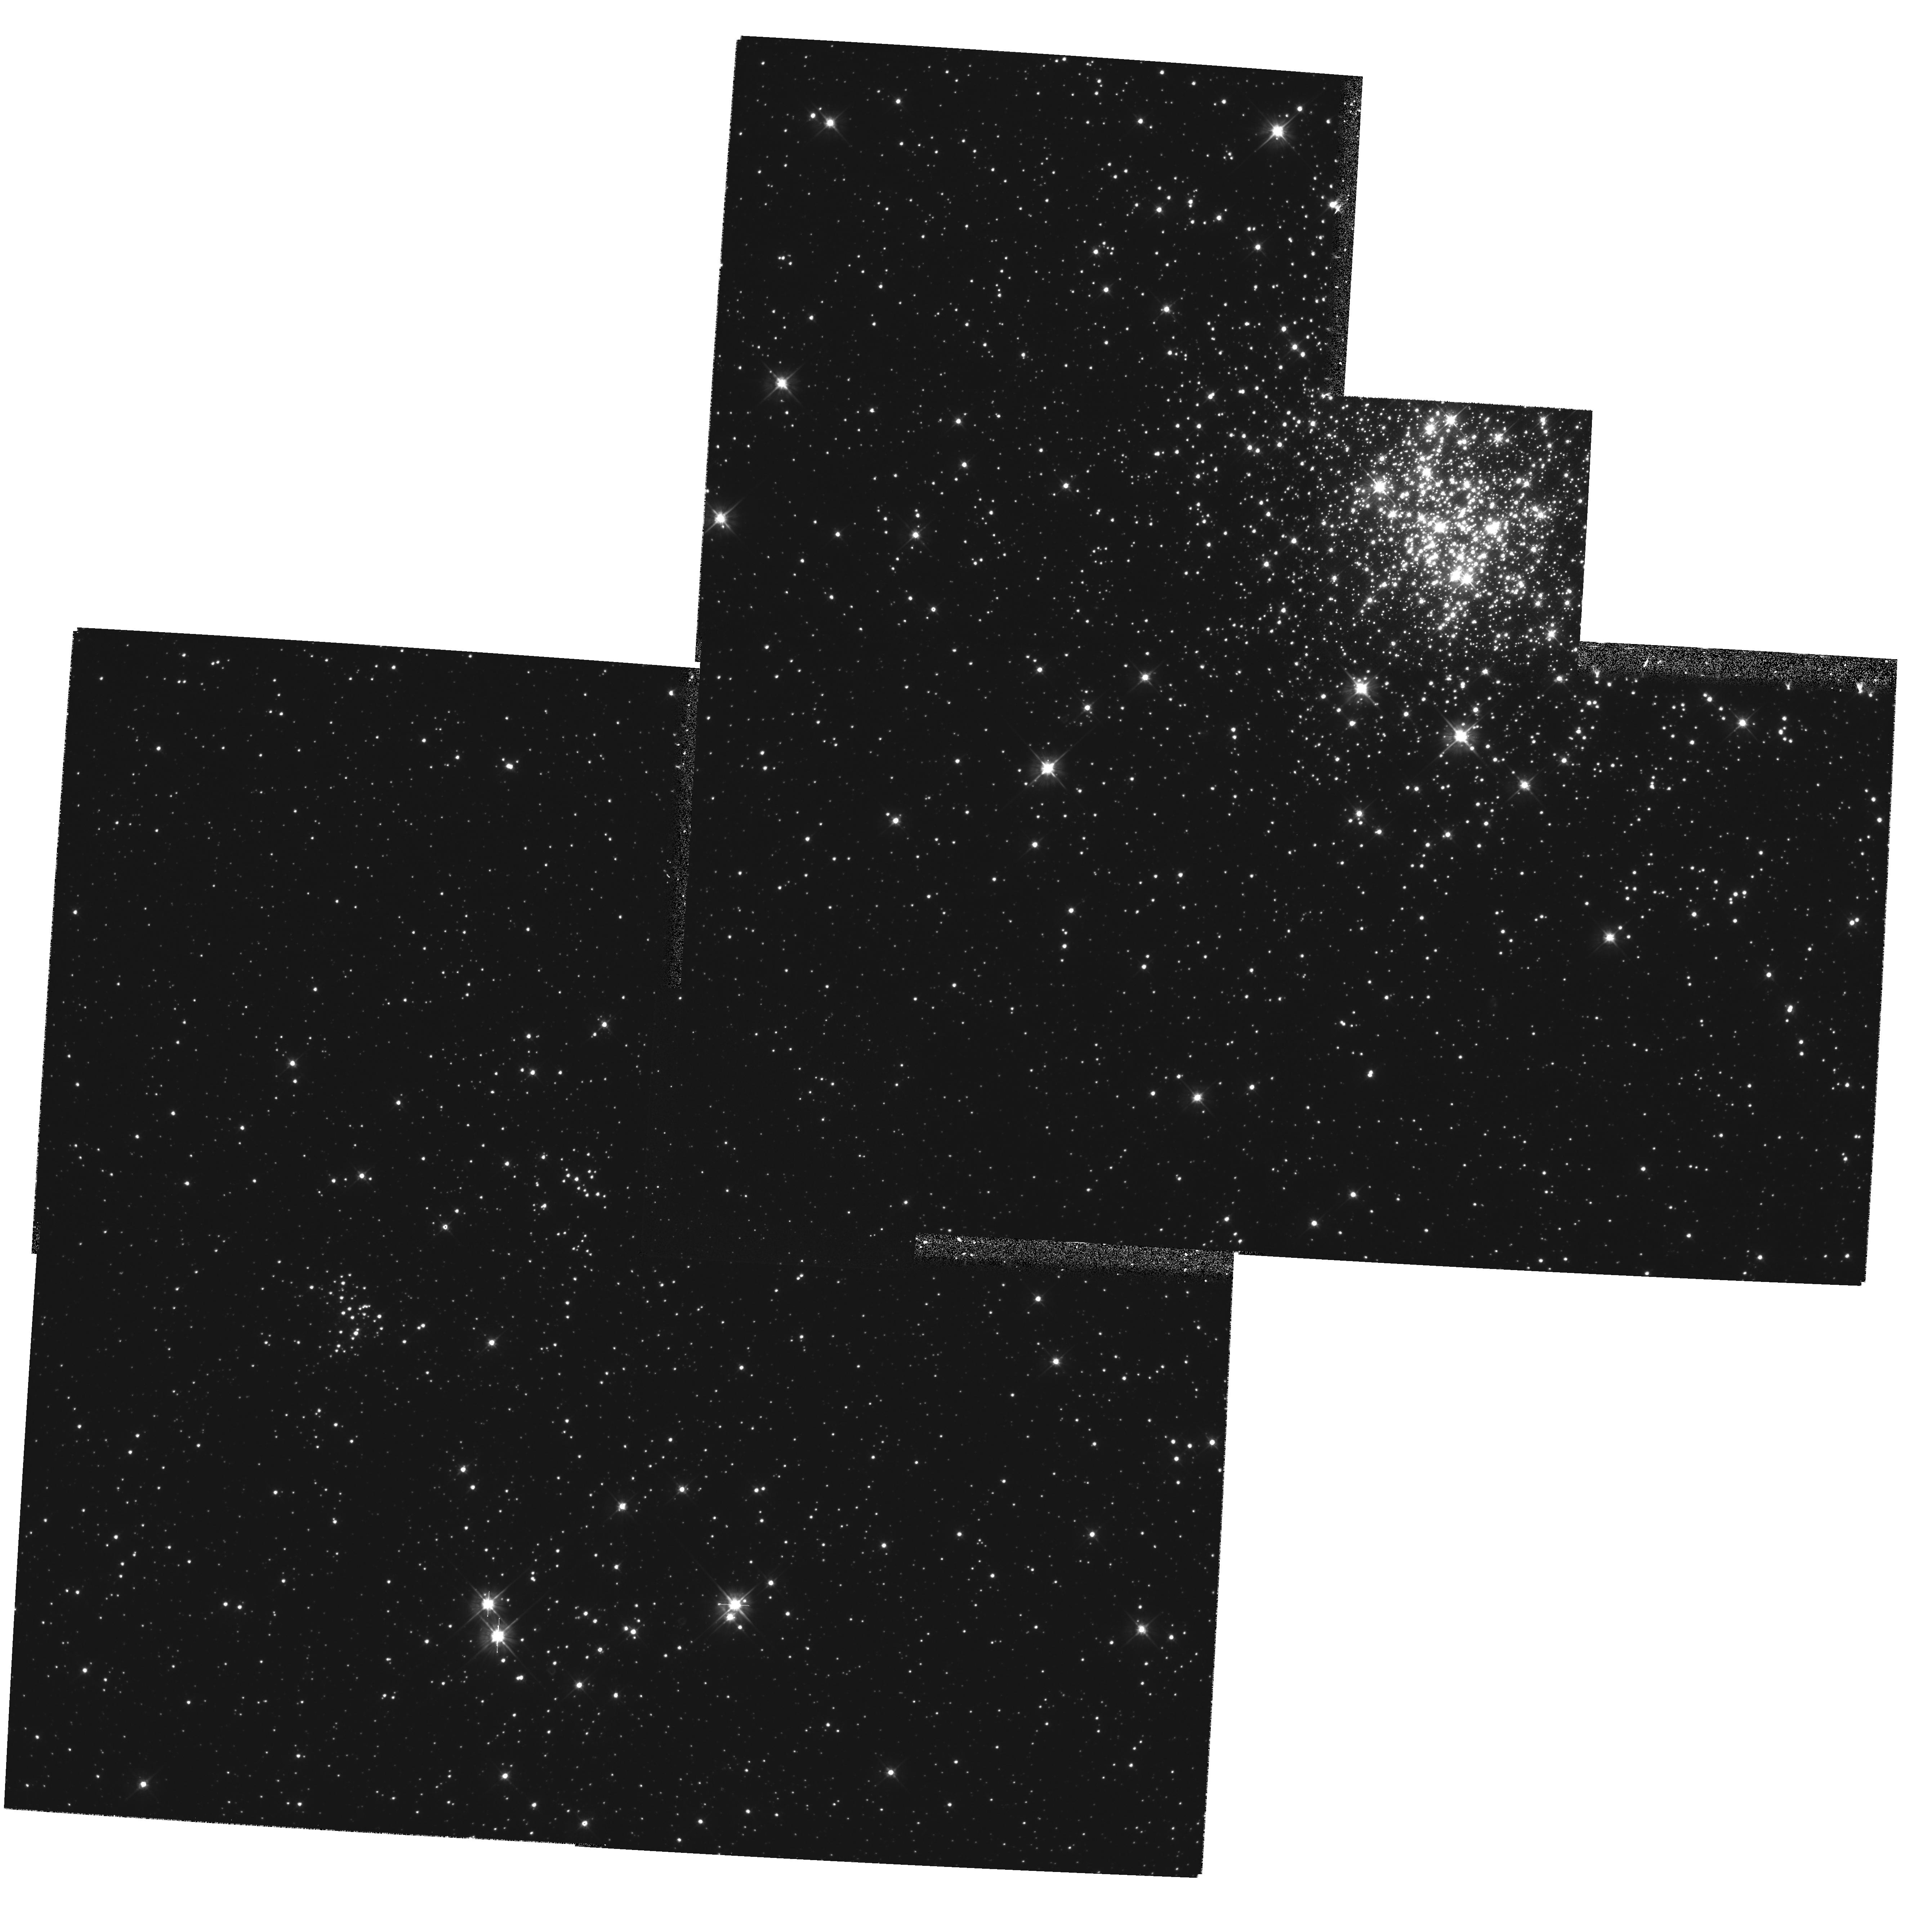
Target: NGC1711. Instrument: WFPC2/PC. Filter: F555W. Exposure: 50 min. Observation ID: hst_5904_05_wfpc2_pc_f555w_u2y805

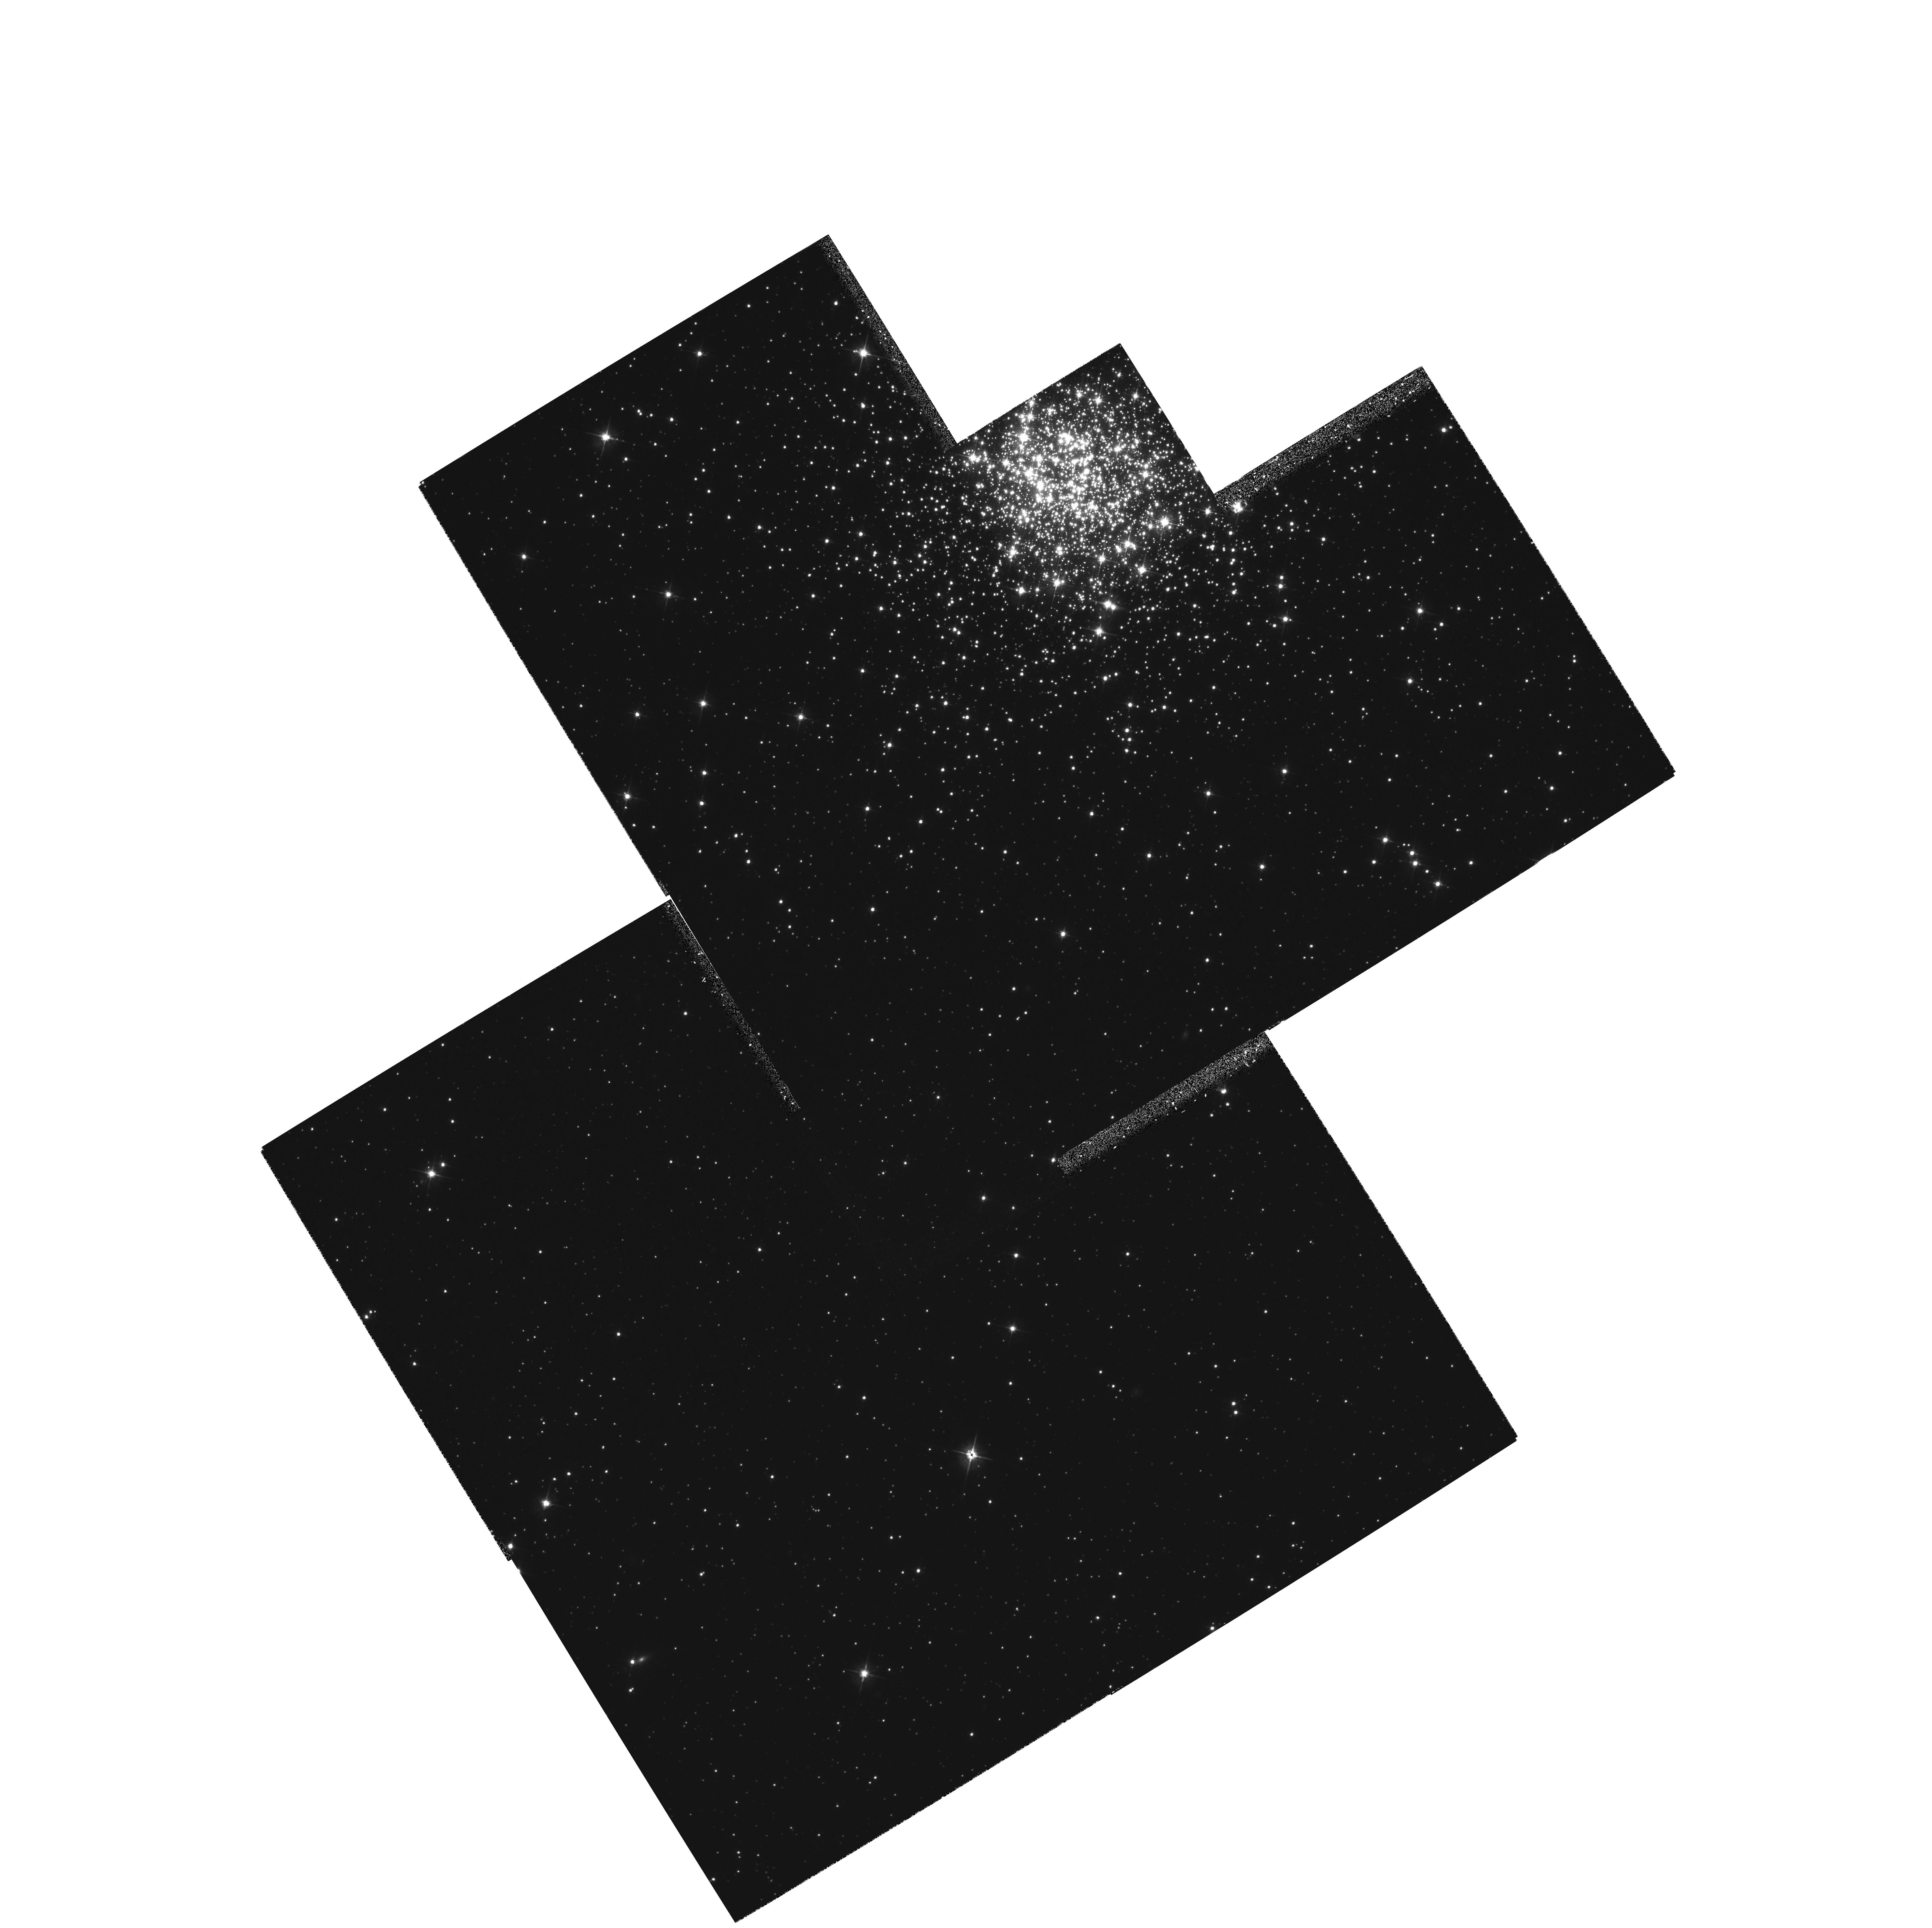
Target: NGC2157. Instrument: WFPC2/PC. Filter: F555W. Exposure: 50 min. Observation ID: hst_5904_04_wfpc2_pc_f555w_u2y804

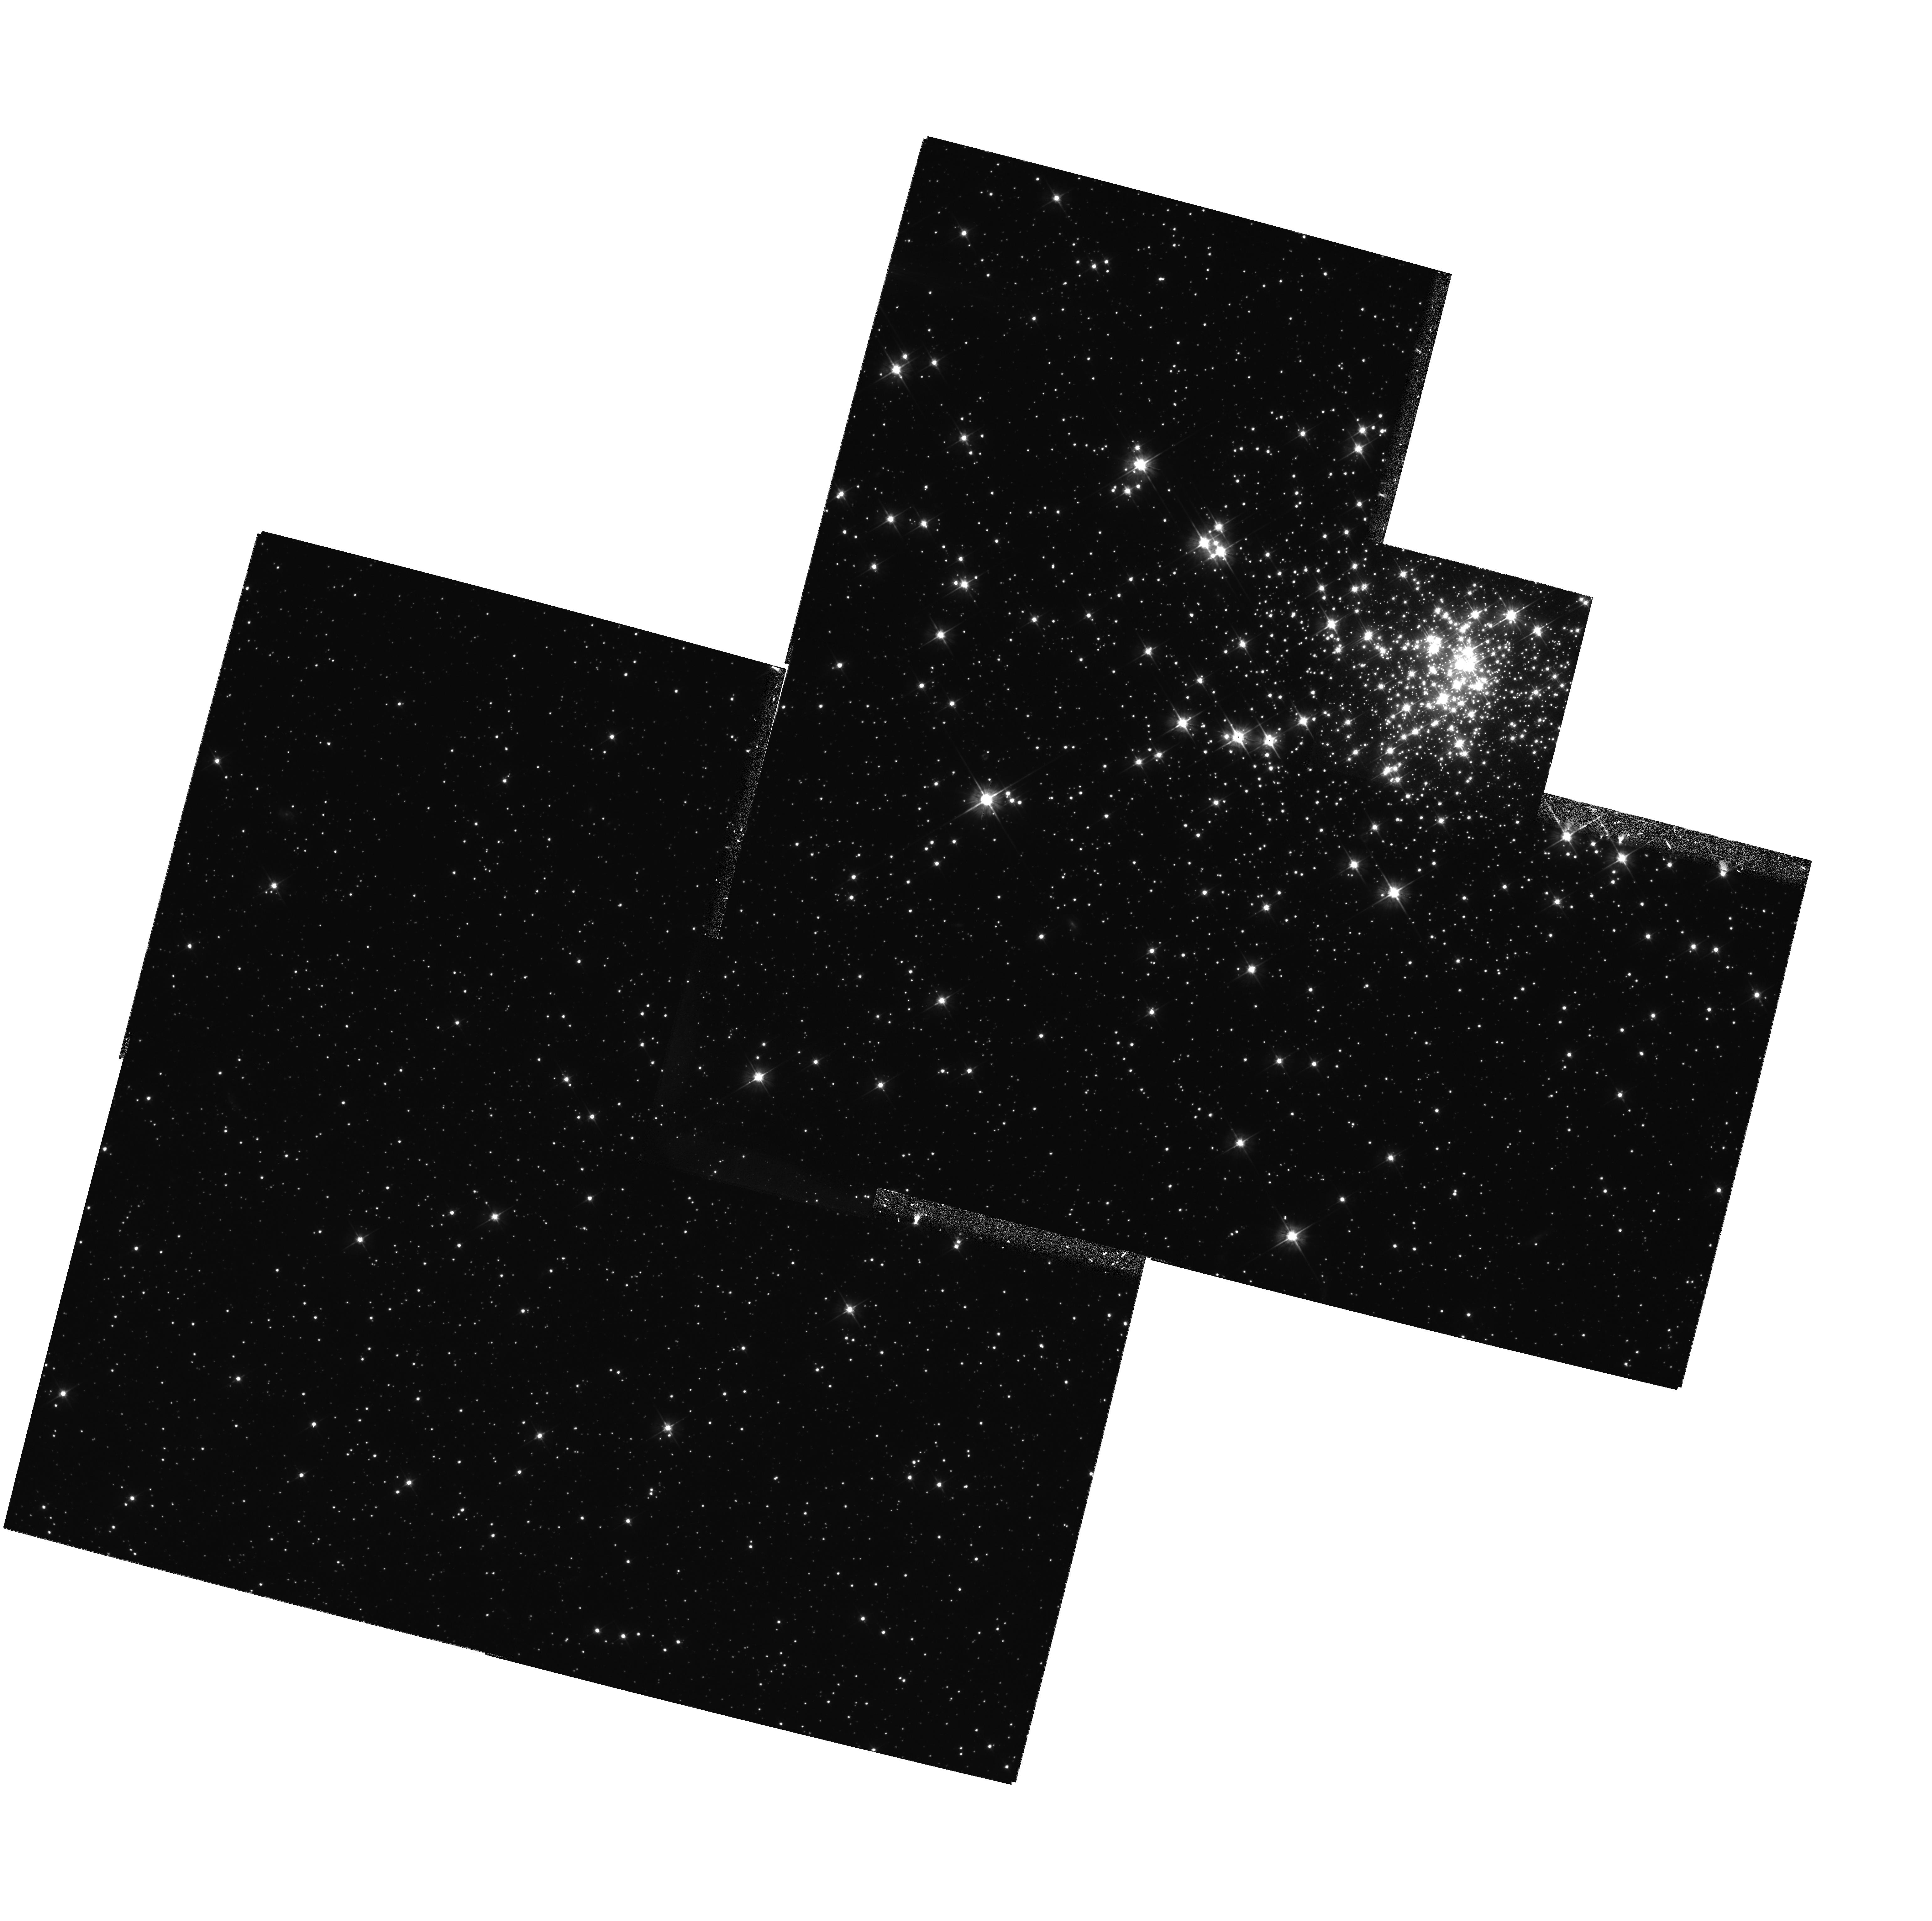
Target: NGC2004. Instrument: WFPC2/PC. Filter: F555W. Exposure: 50 min. Observation ID: hst_5904_02_wfpc2_pc_f555w_u2y802

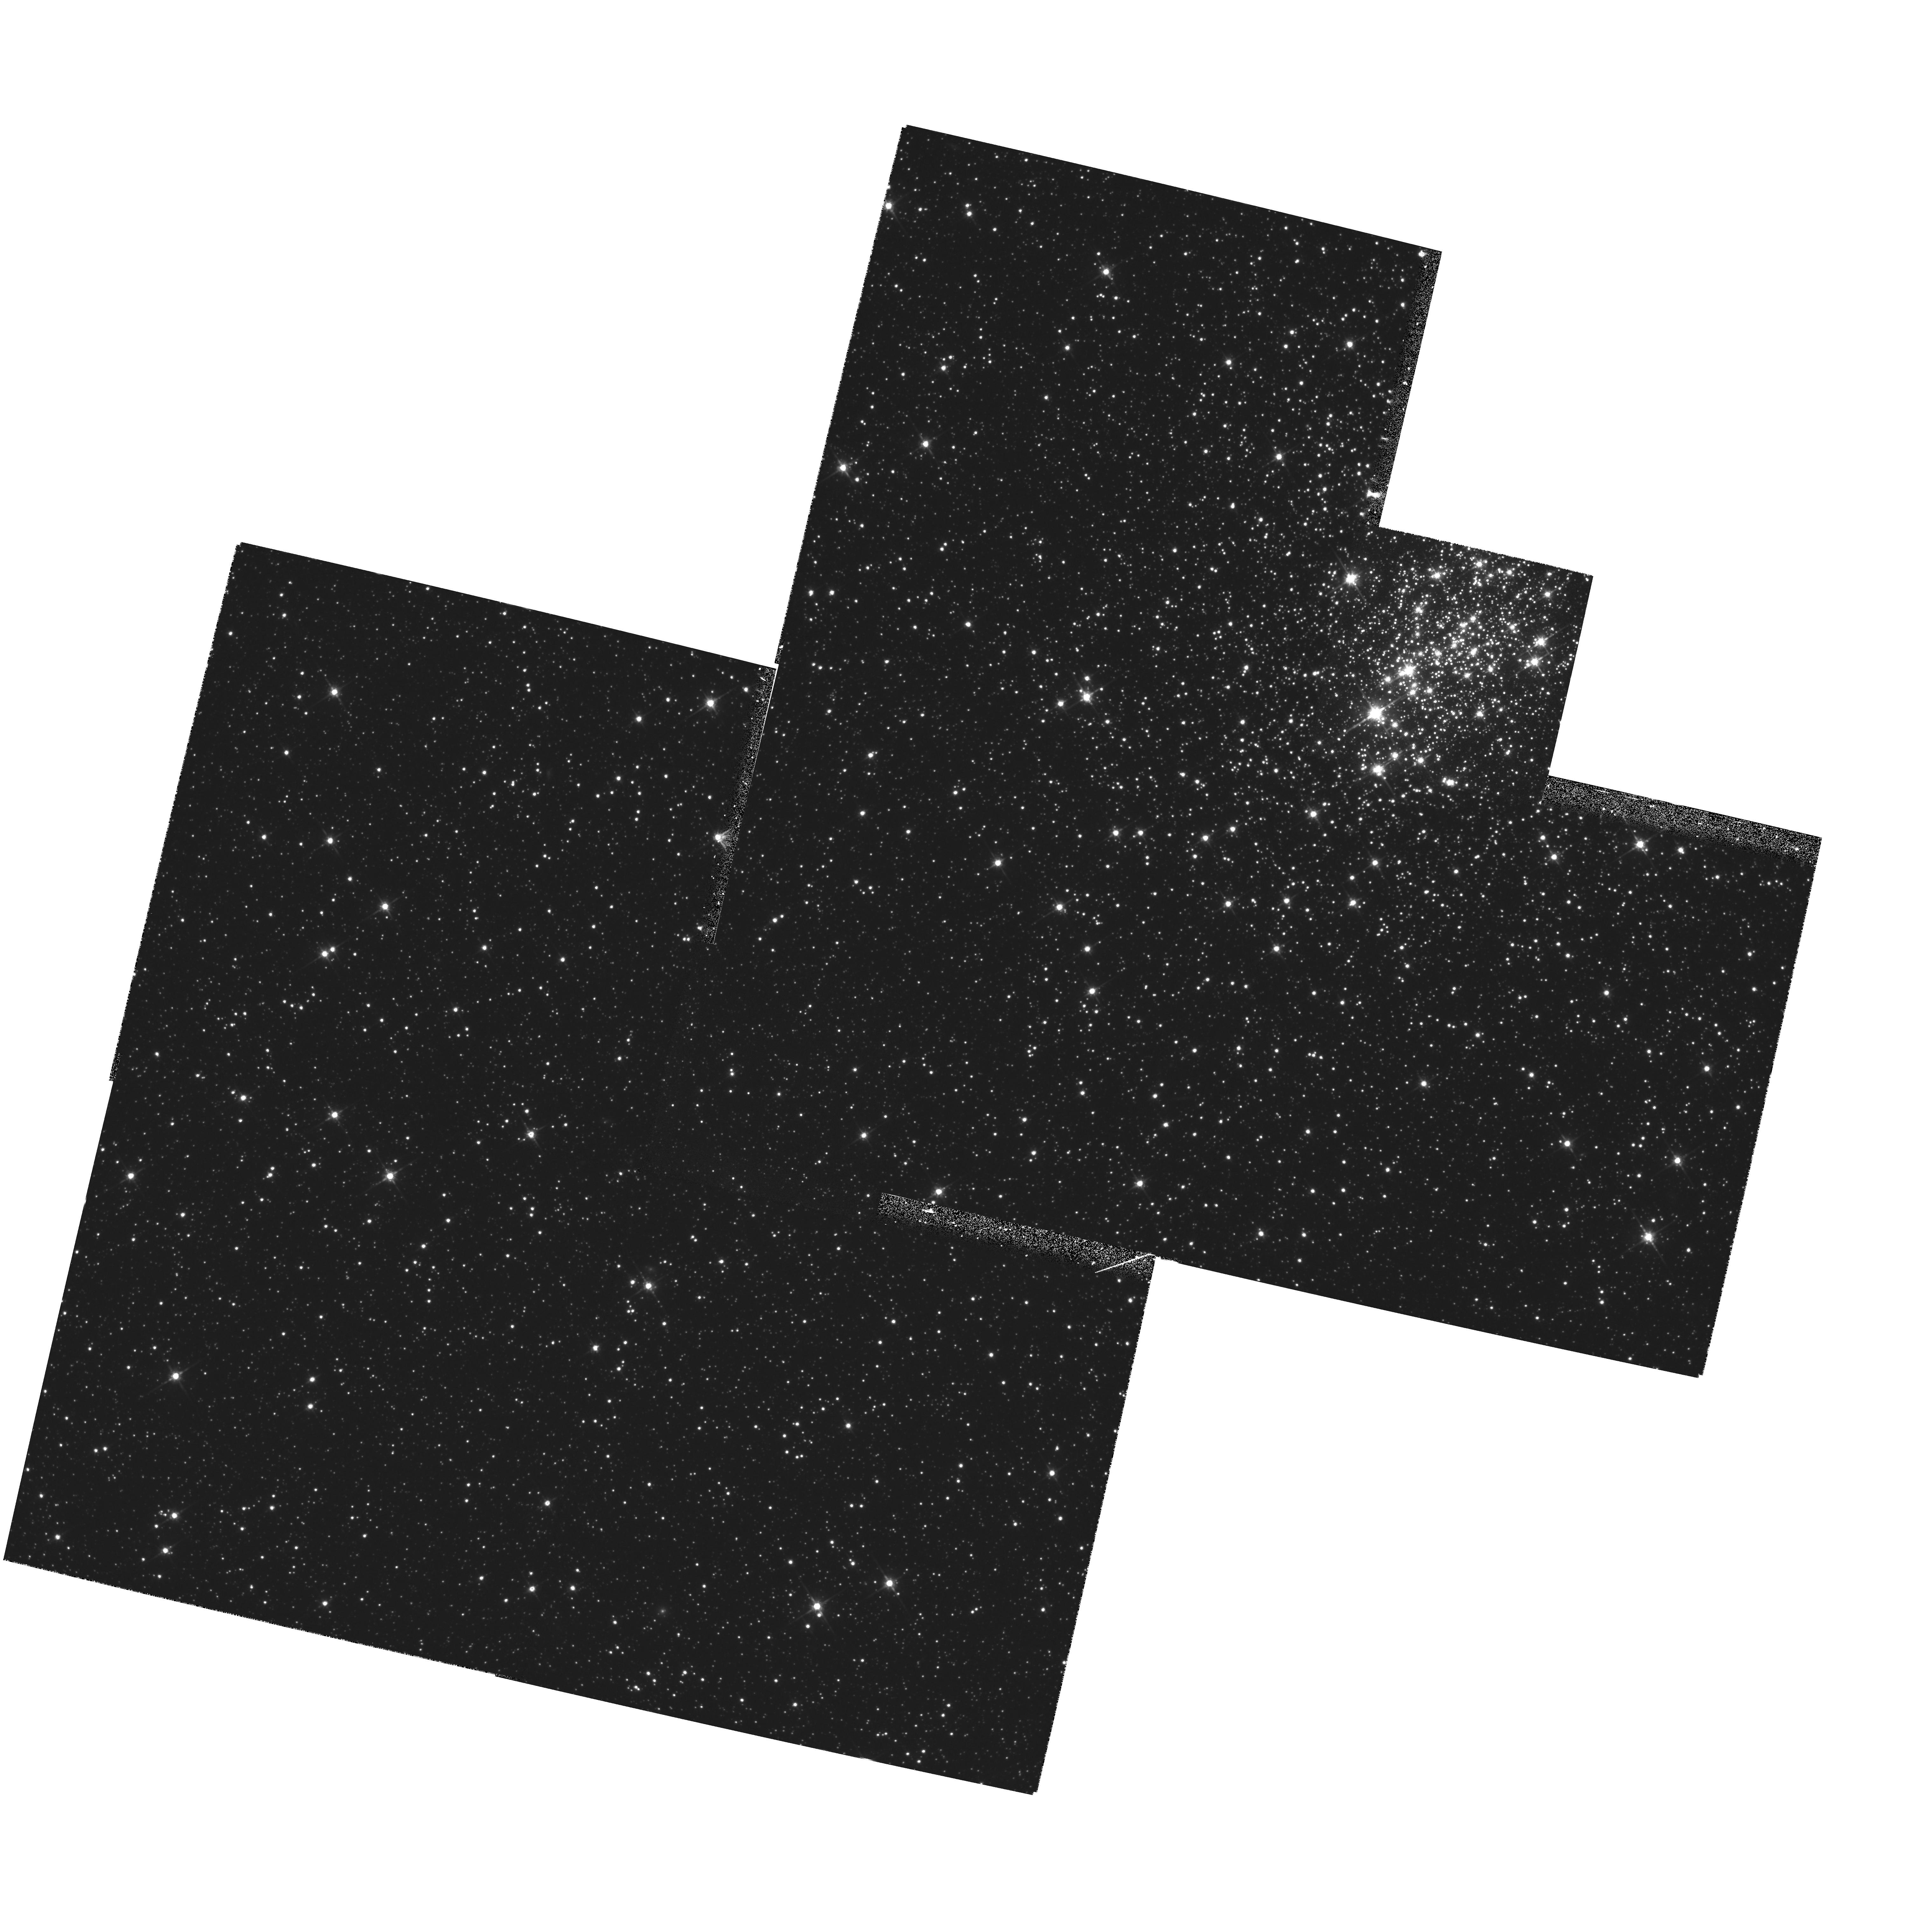
Target: NGC2031. Instrument: WFPC2/PC. Filter: F814W. Exposure: 50 min. Observation ID: hst_5904_03_wfpc2_pc_f814w_u2y803

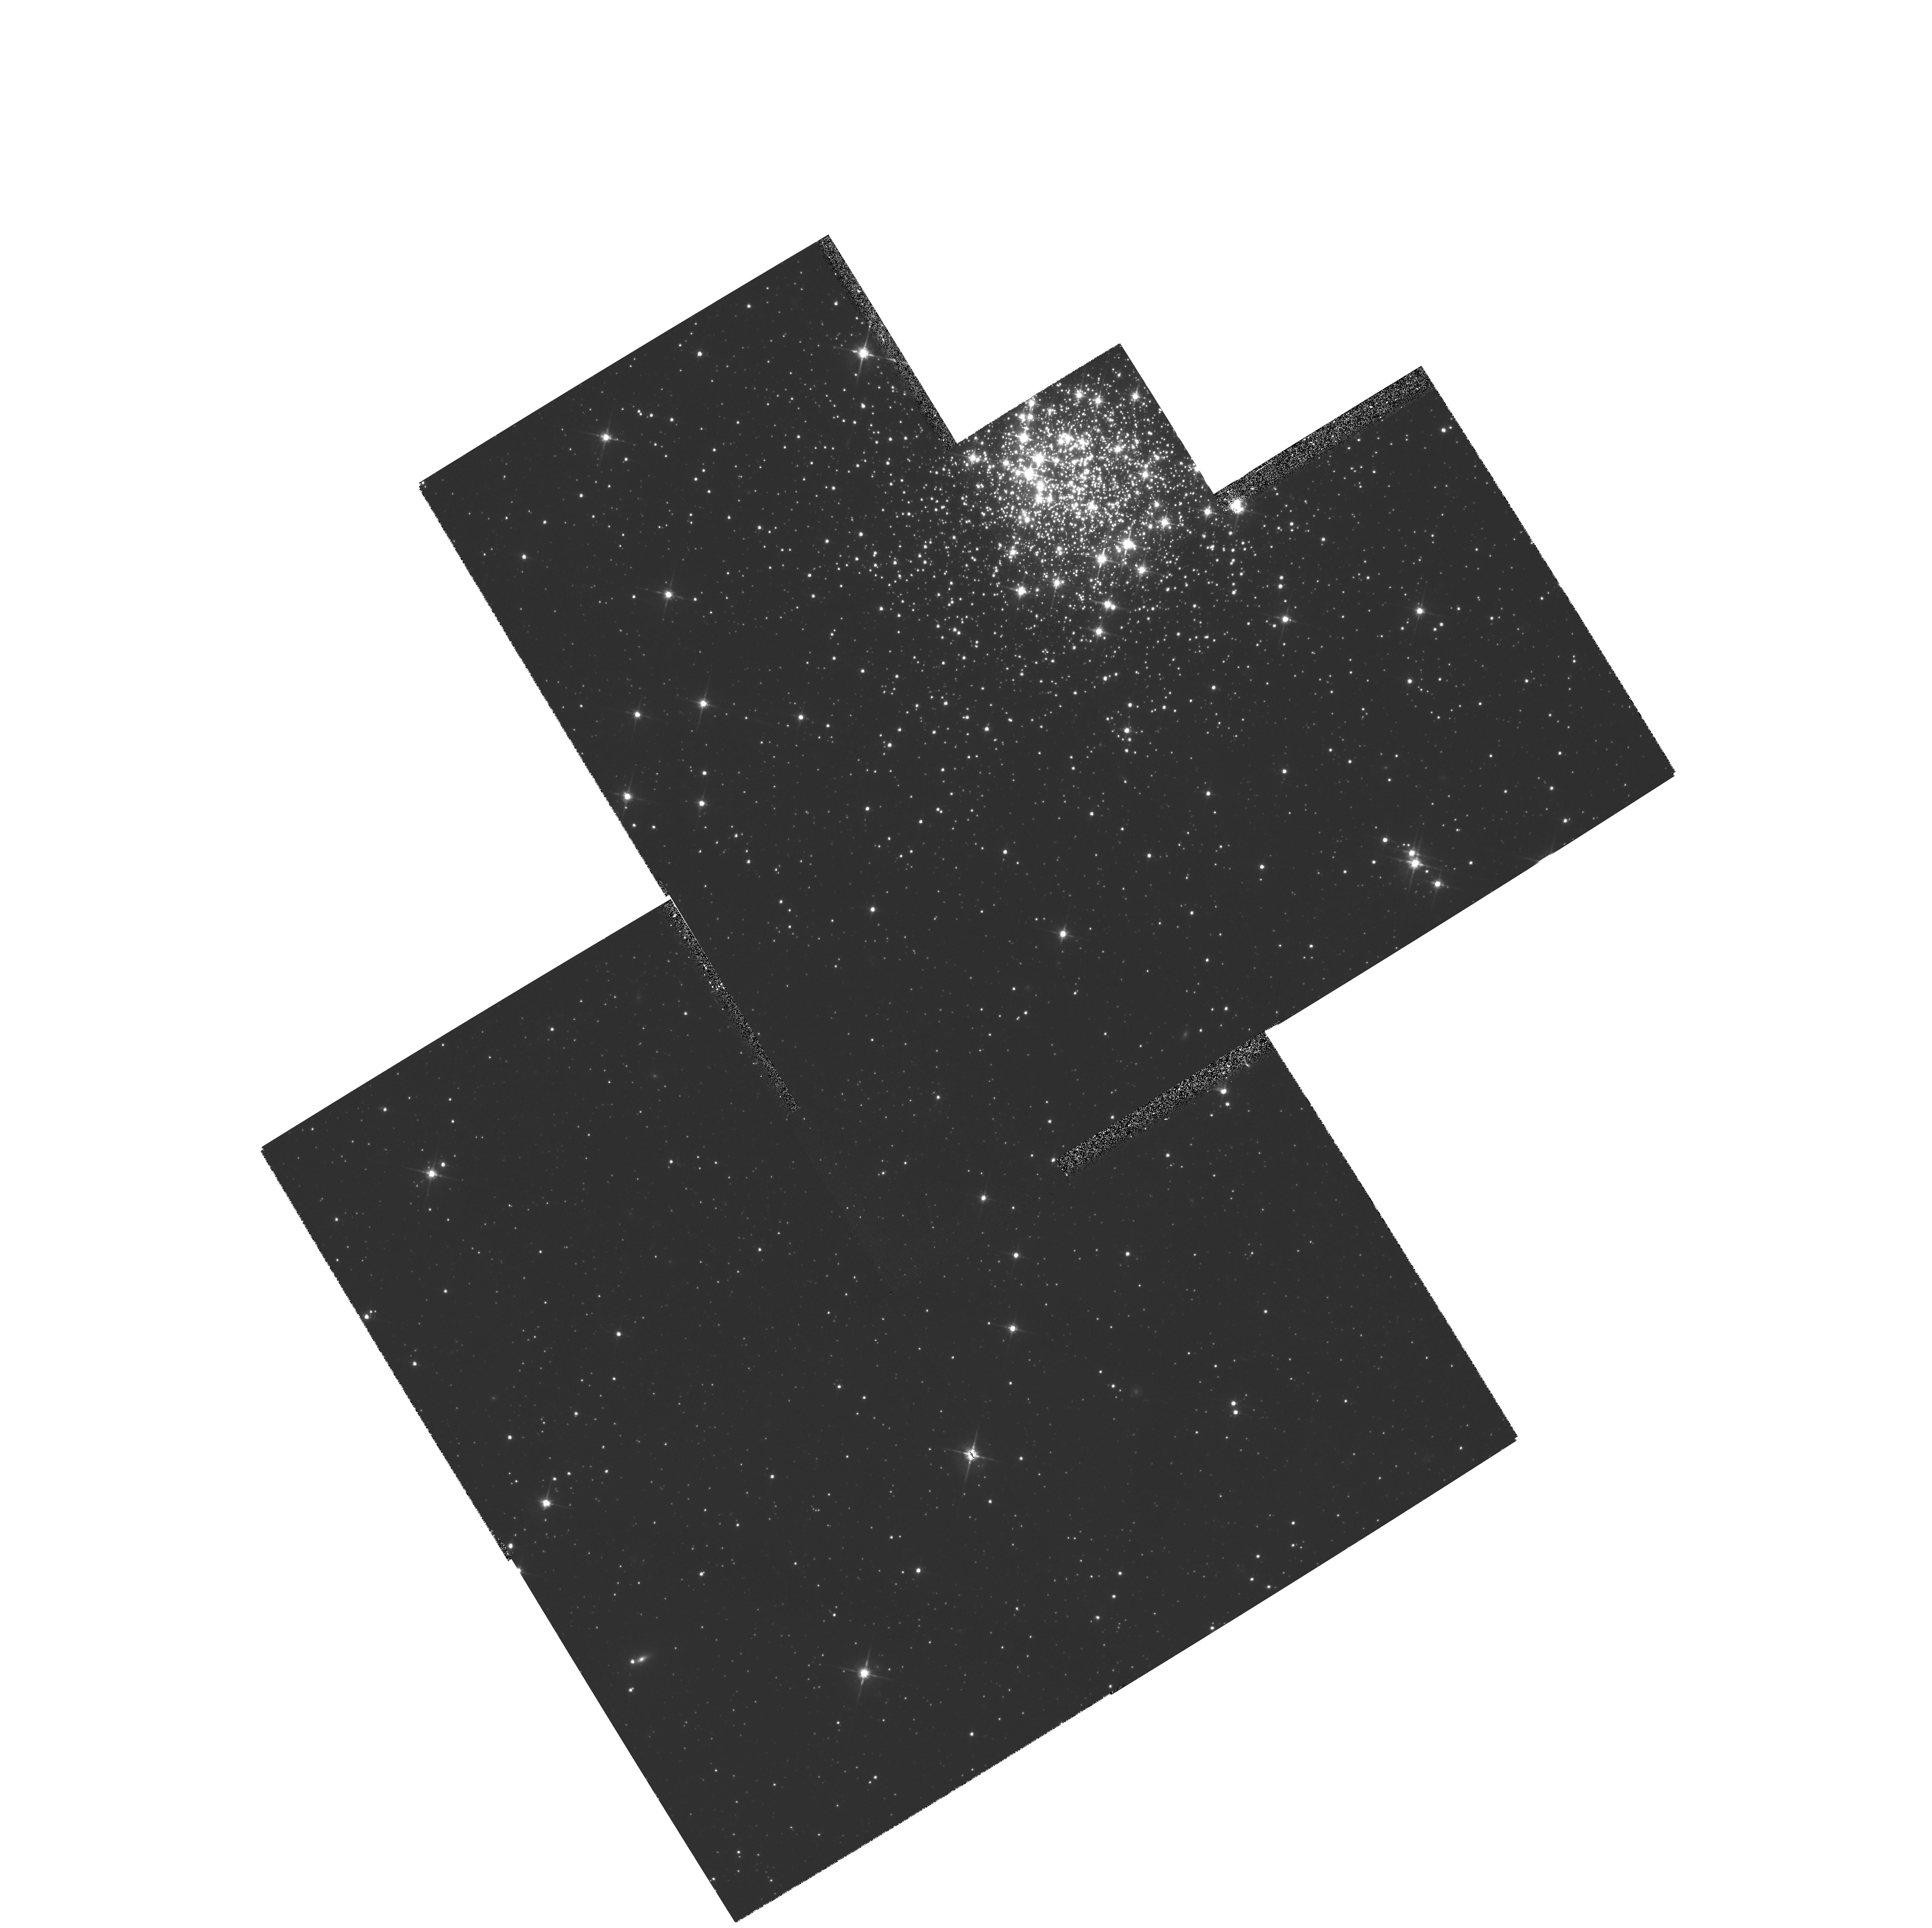
Target: NGC2157. Instrument: WFPC2/PC. Filter: F814W. Exposure: 48 min. Observation ID: hst_5904_04_wfpc2_pc_f814w_u2y804

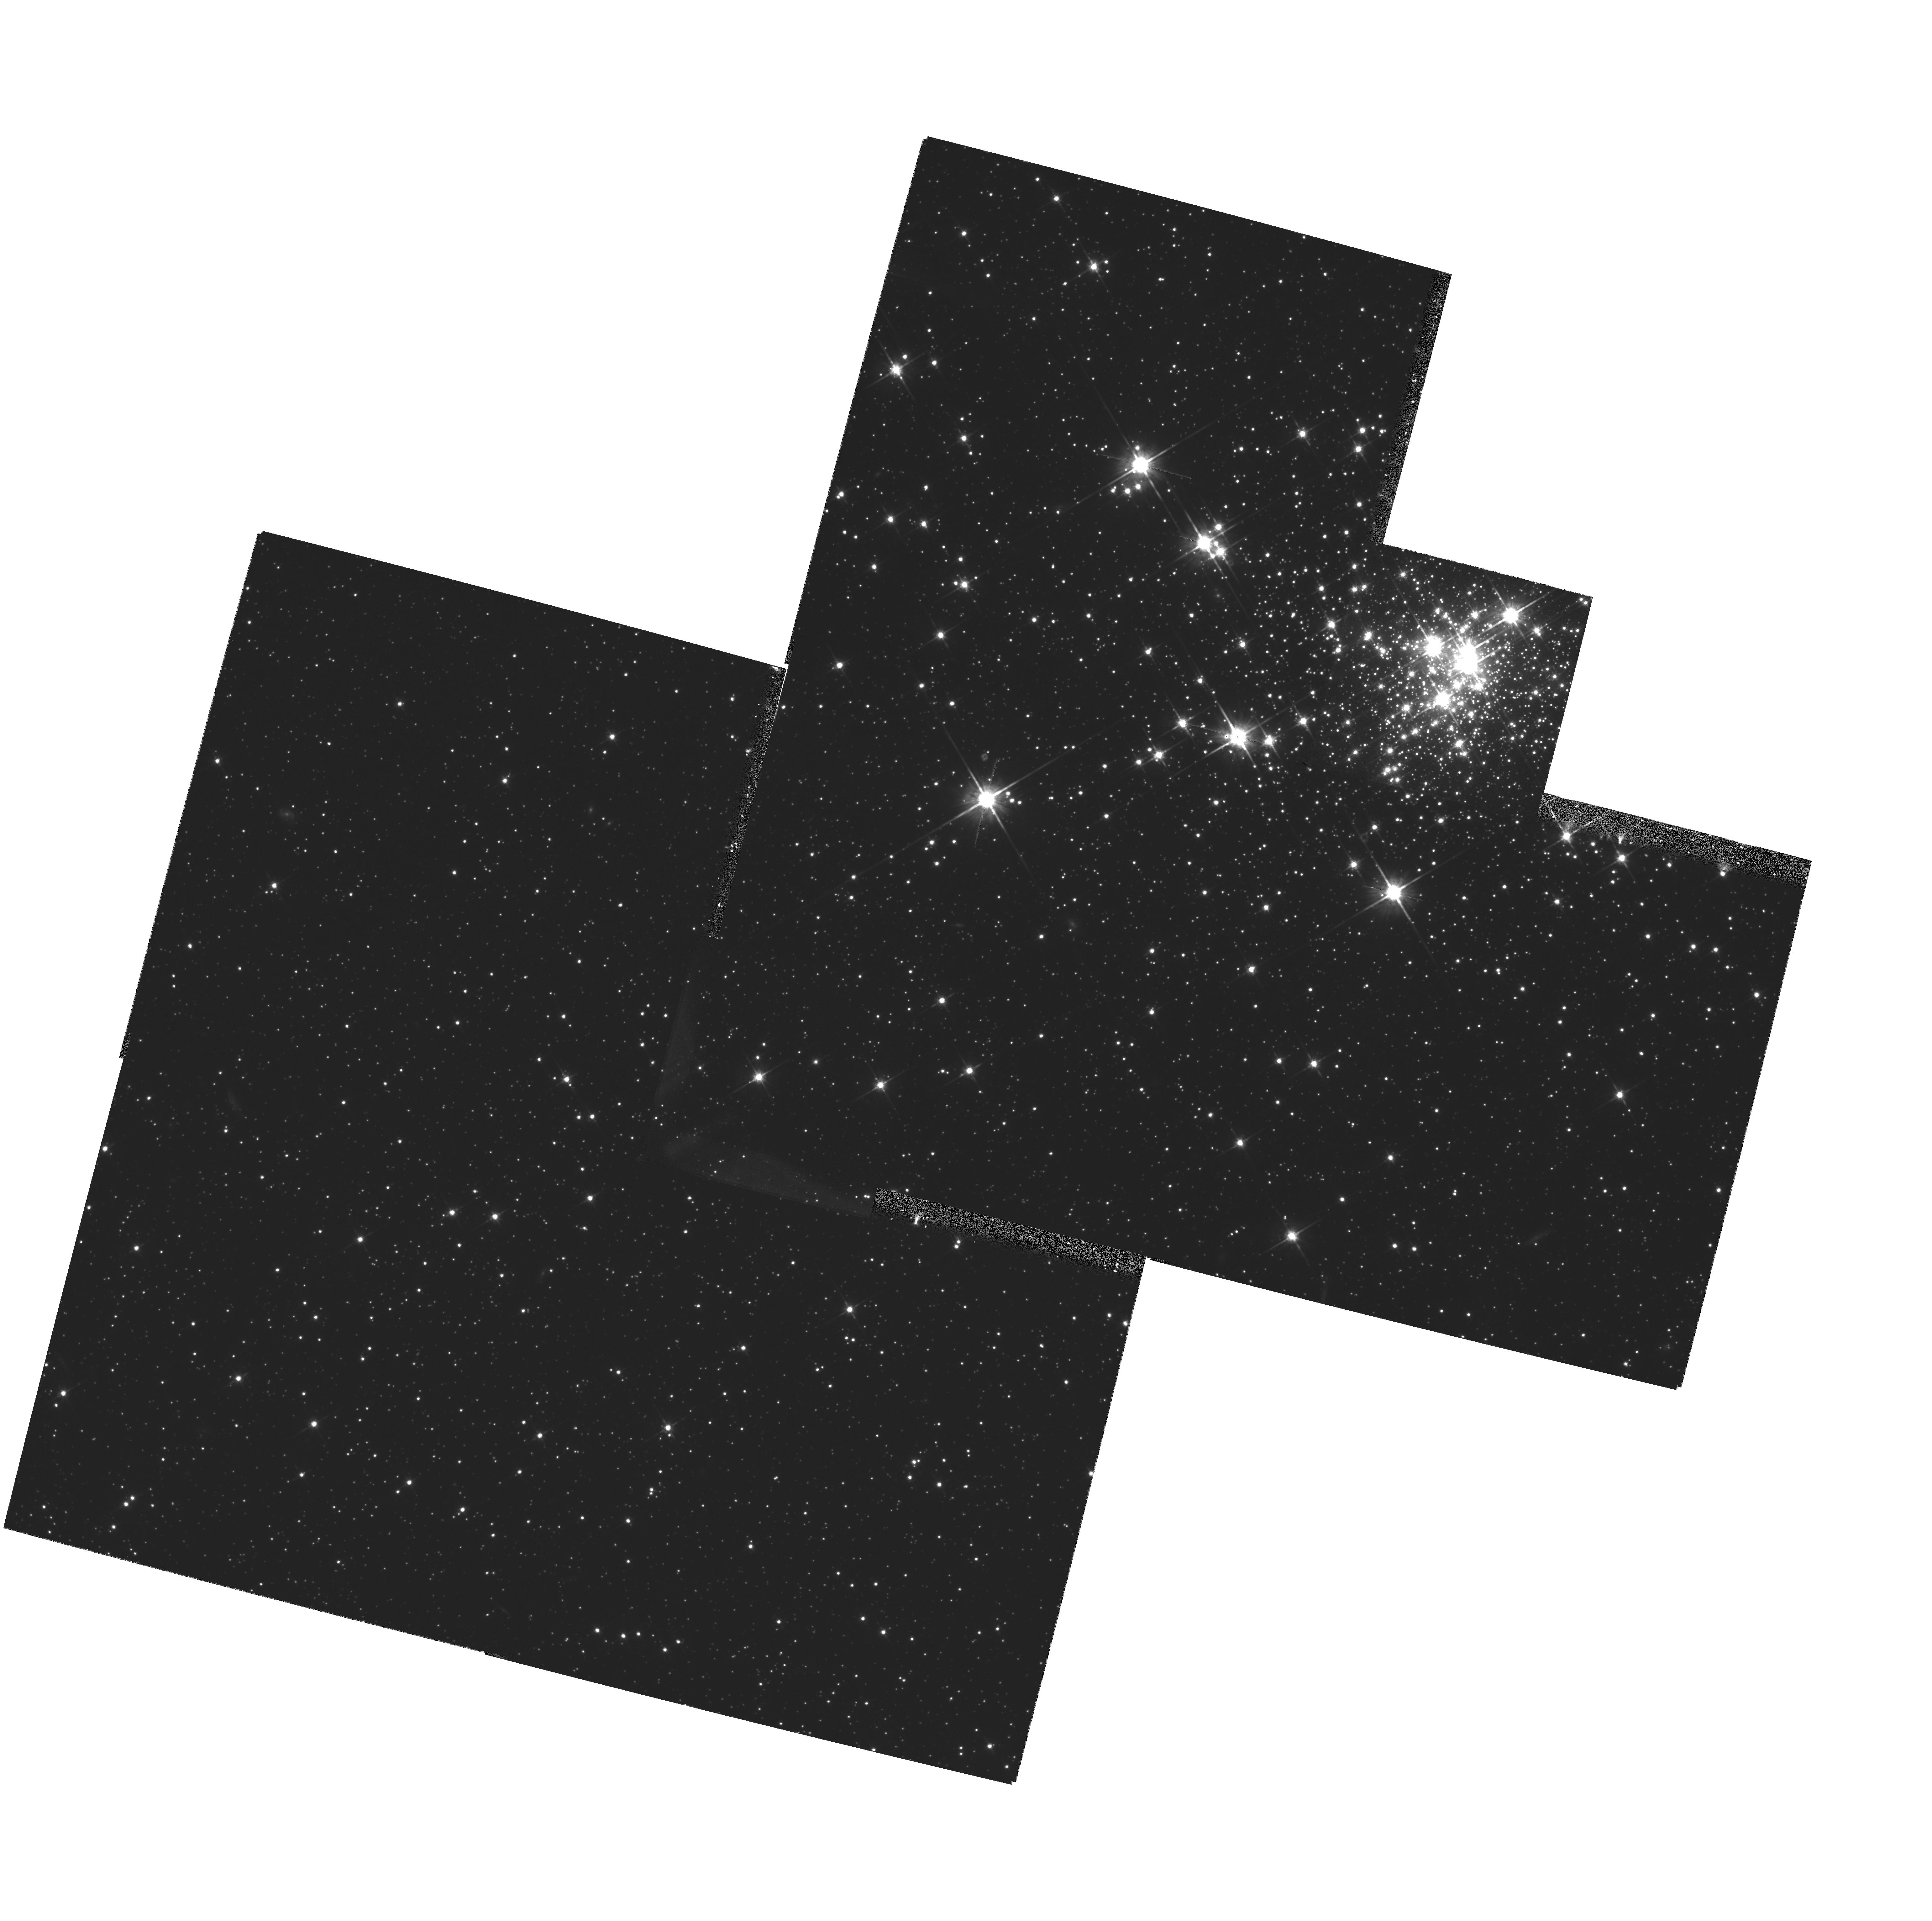
Target: NGC2004. Instrument: WFPC2/PC. Filter: F814W. Exposure: 50 min. Observation ID: hst_5904_02_wfpc2_pc_f814w_u2y802

Primordial Mass Segregation and Main Sequence Age Spreads in Young LMC Clusters (PI: Fischer, Philippe)

Most stars form in clusters, but the details of this process remain very poorly understood. A clearer picture of cluster formation is essential to understanding star formation and the spectral, photometric, and chemical evolution of composite stellar systems. By using the high-resolution imaging capabilities of the WFPC2 to study young clusters in the Large Magellanic Cloud, we will make the first tests that will clearly distinguish between the primary competing theories of cluster formation. Images in V and I of the clusters and background fields will yield precise, well-populated luminosity functions and color-magnitude diagrams. While previous studies of LMC clusters have concentrated on determining global mass functions, primordial mass segregation and age spreads are much stronger diagnostics of cluster- formation theories. We will also use these observations to test models of high-mass stars, to improve the Cepheid distance calibration, and, in conjunction with ground-based kinematic data, to determine the initial mass function down to the low-mass cut-off. The measurement of primordial mass segregation will, for the first time, provide the initial conditions for models of cluster dynamical evolution.